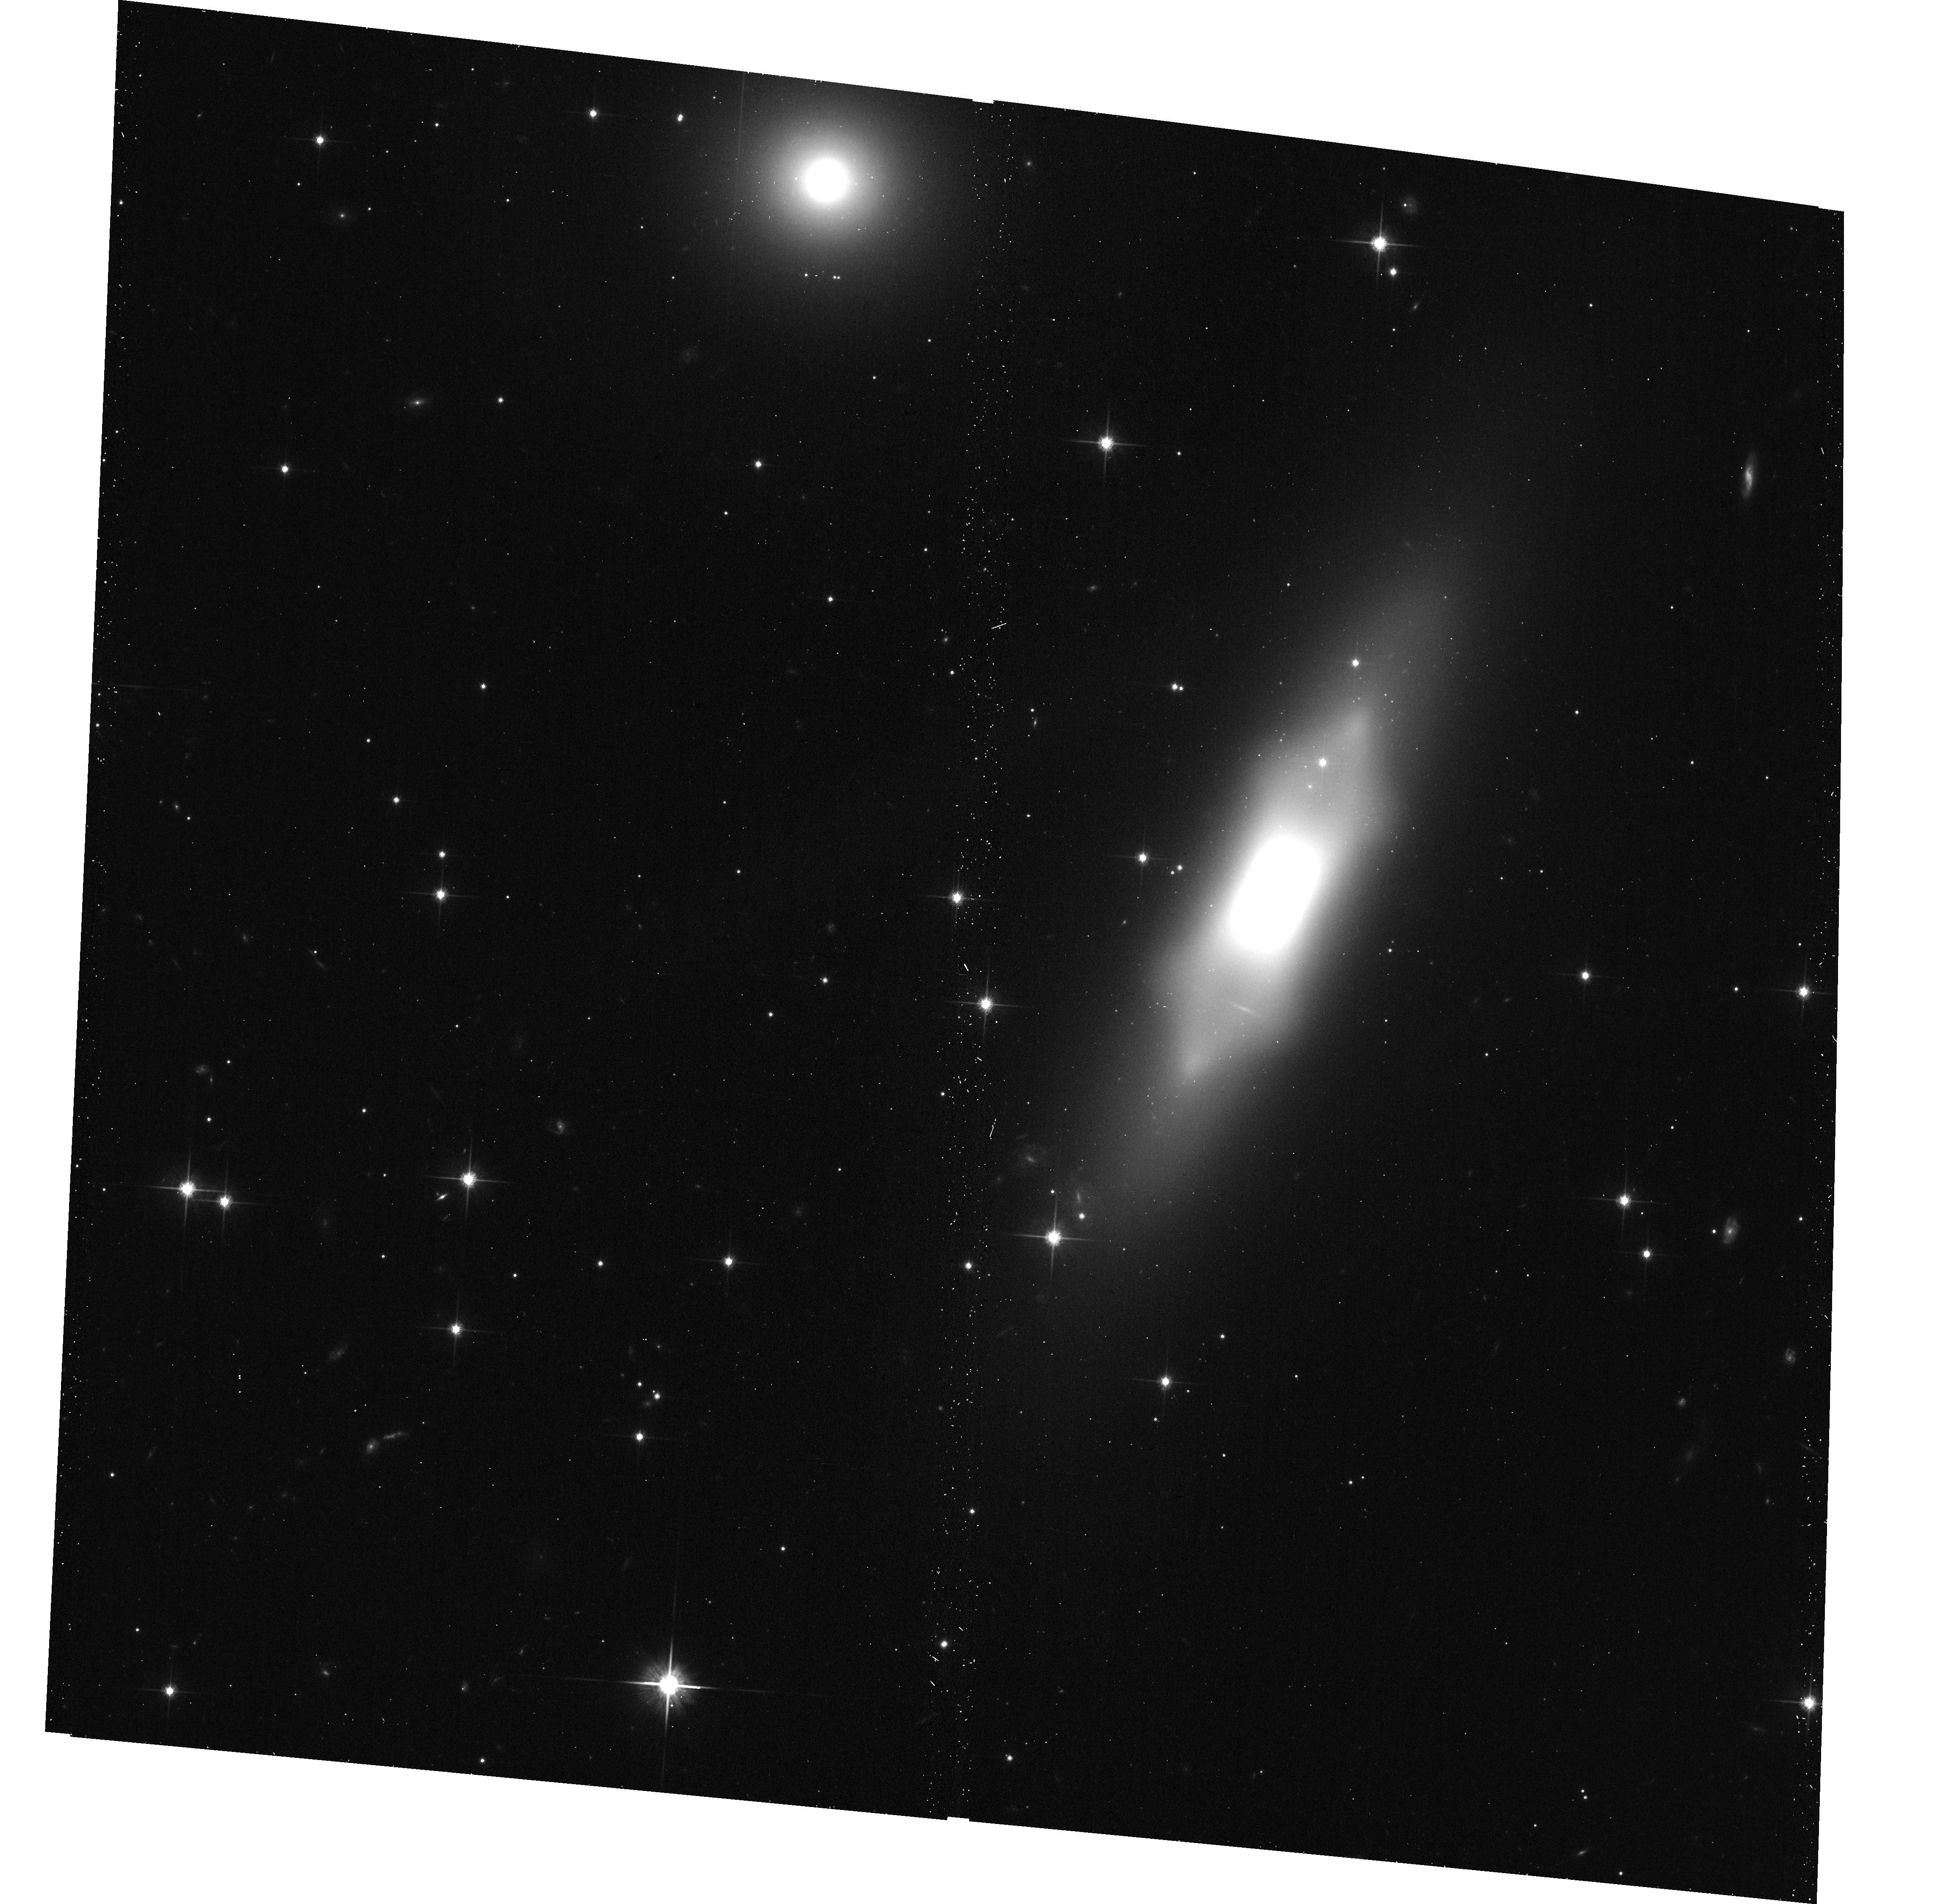
Target: NGC-1175. Instrument: ACS/WFC. Filter: F814W. Exposure: 11 min. Observation ID: hst_15445_39_acs_wfc_f814w_jds439

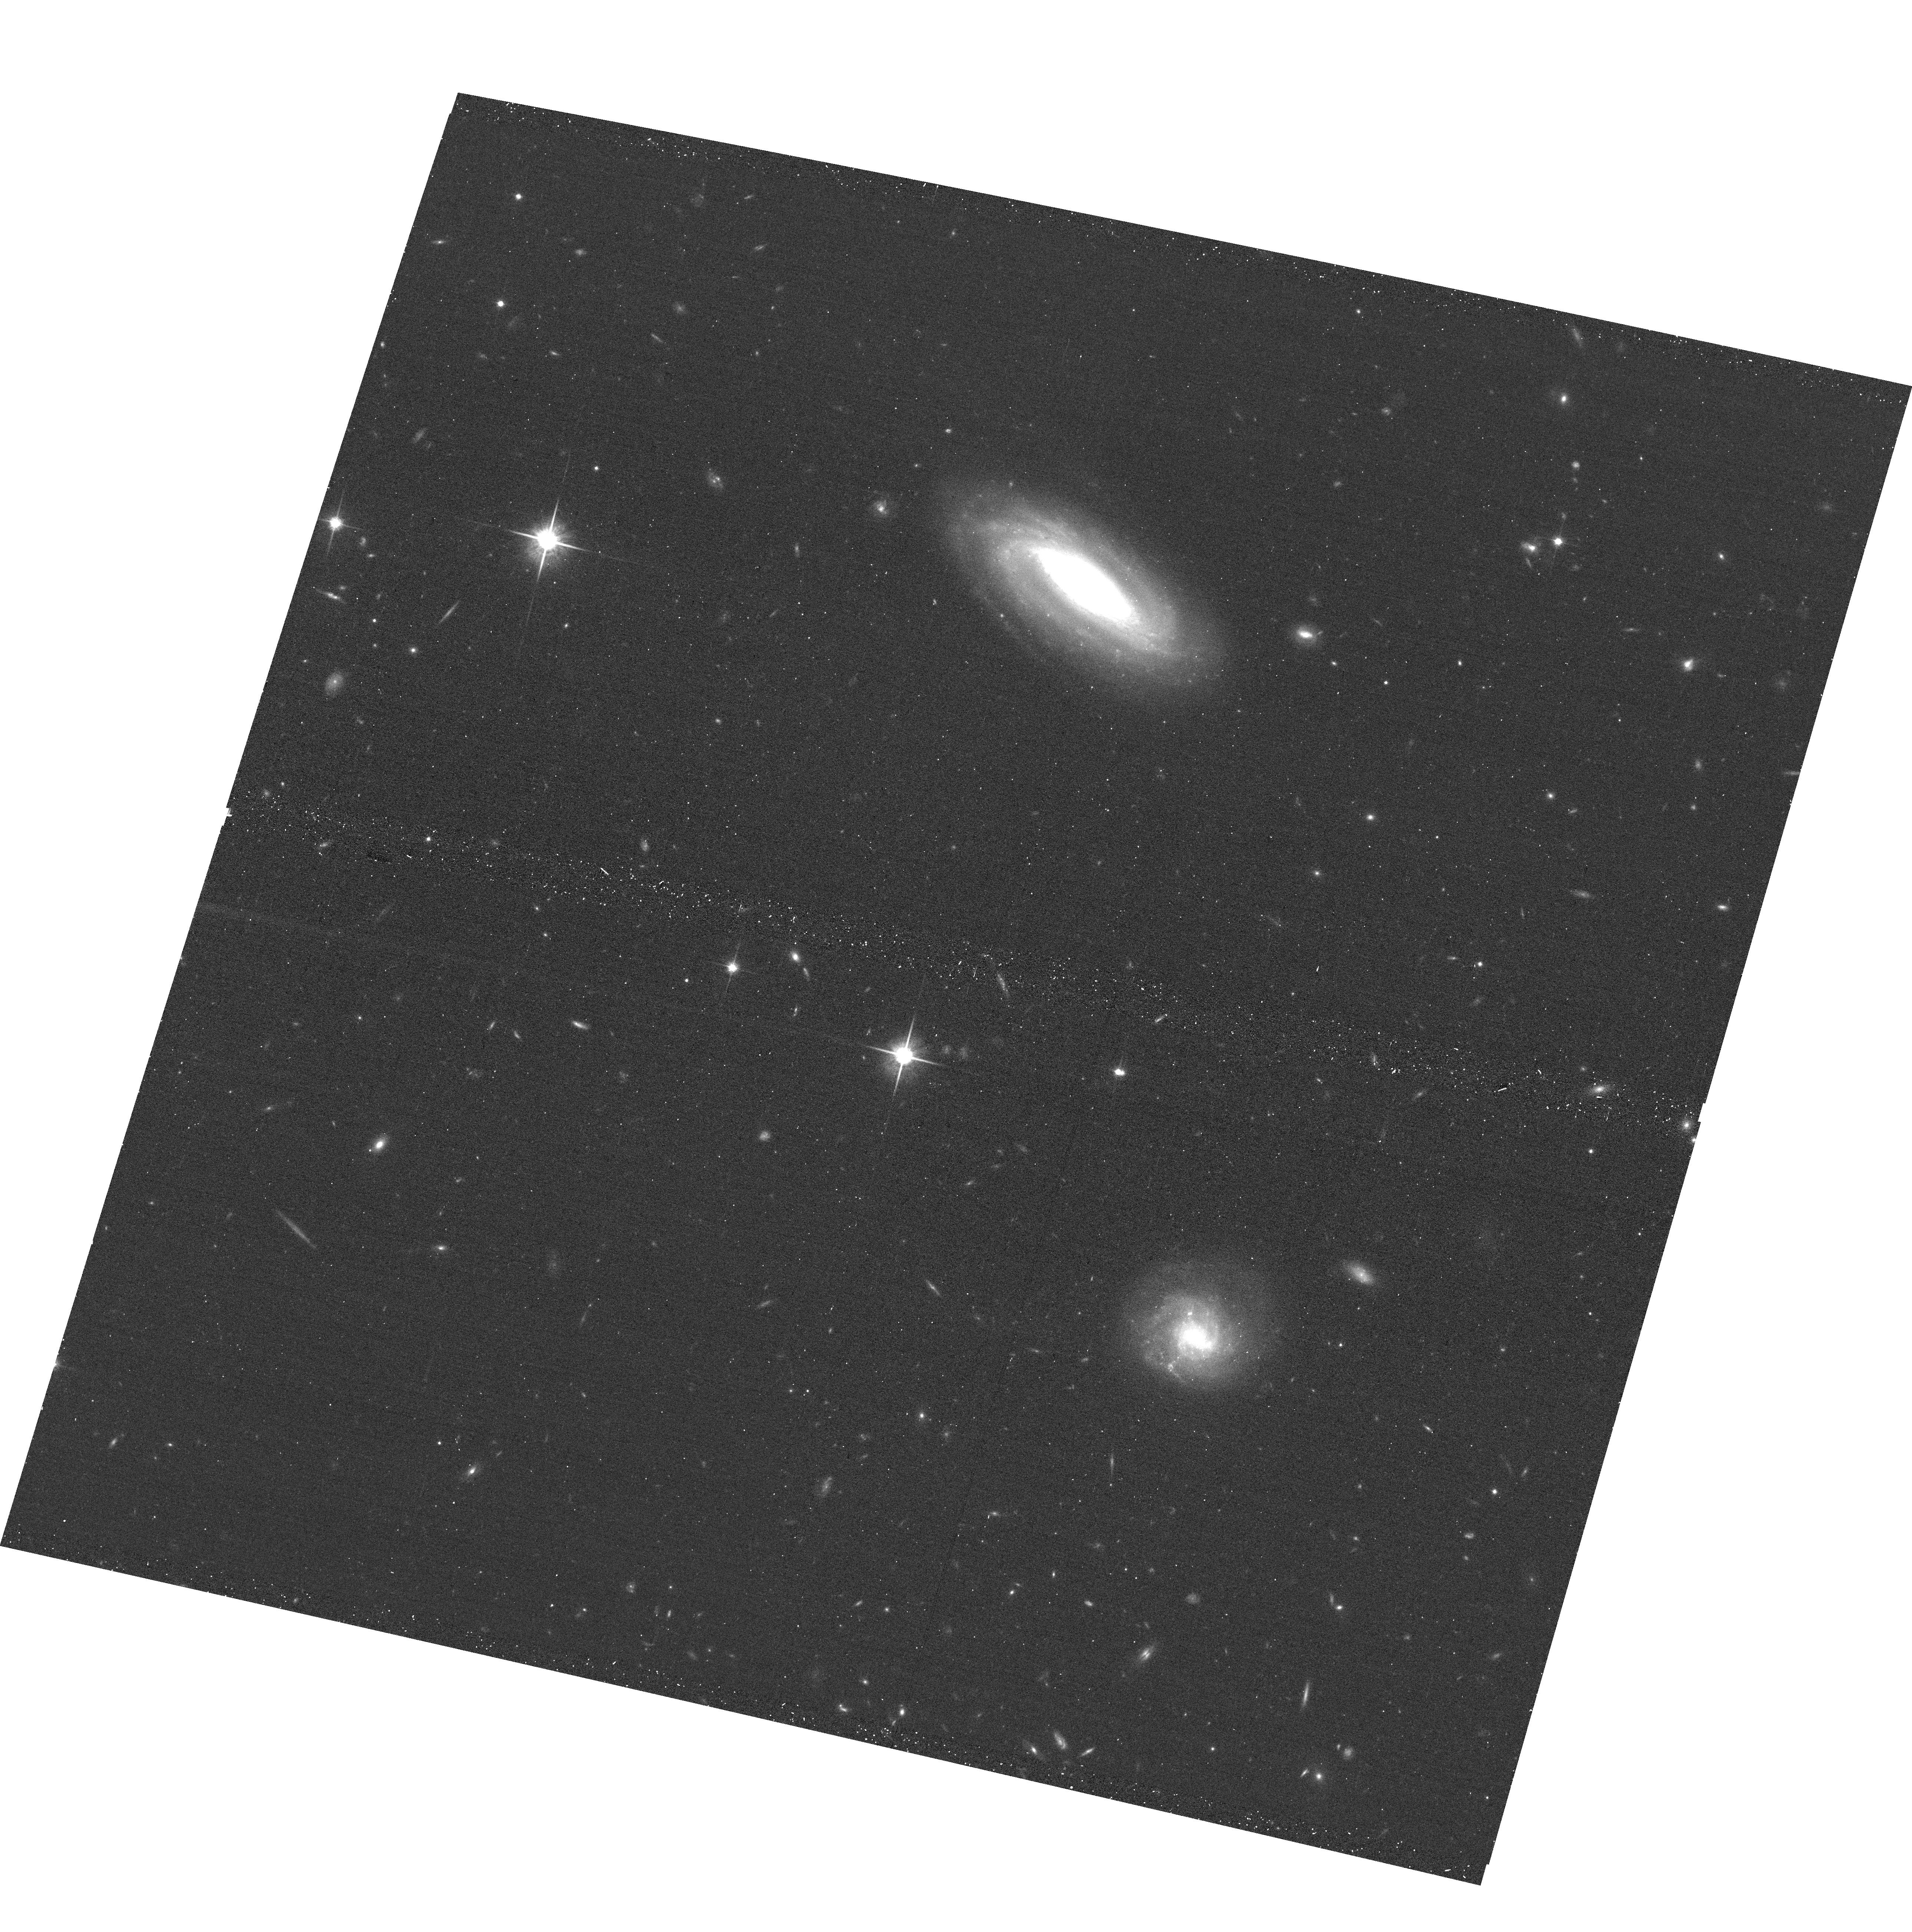
Target: MCG+09-19-030. Instrument: ACS/WFC. Filter: F814W. Exposure: 11 min. Observation ID: hst_15445_0f_acs_wfc_f814w_jds40f

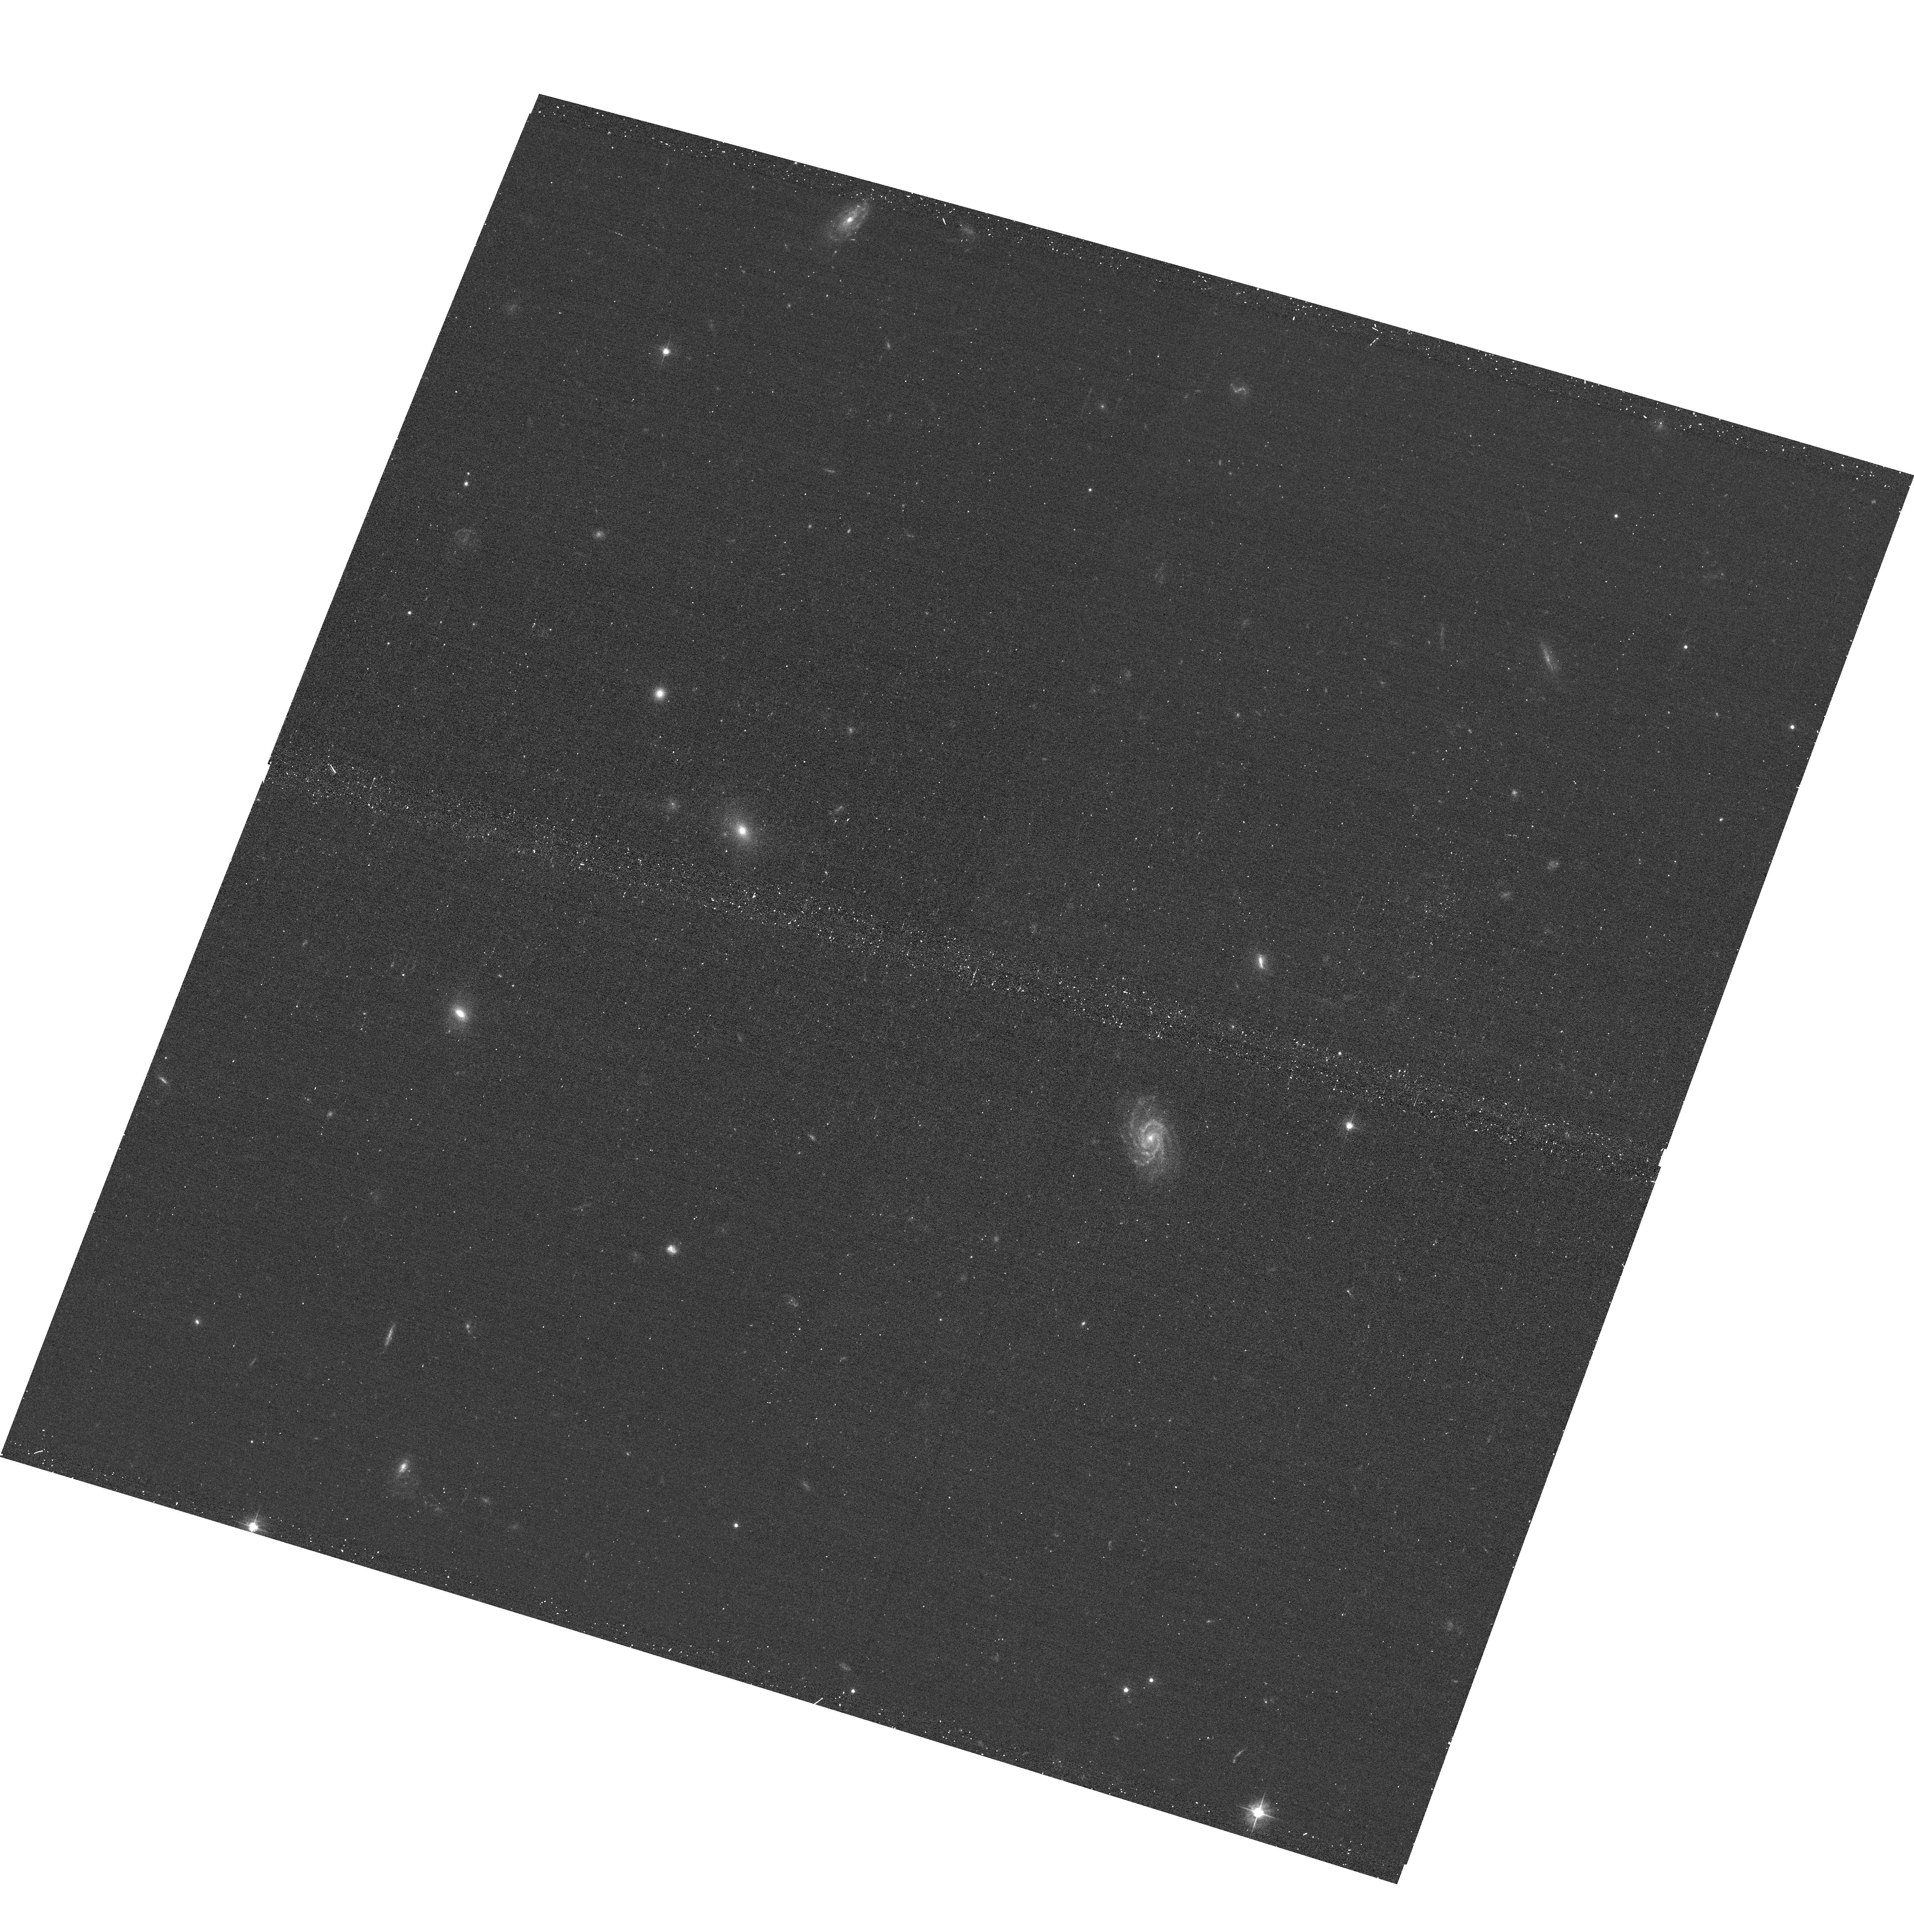
Target: SDSS-134900.13+454256.5. Instrument: ACS/WFC. Filter: F475W. Exposure: 11 min. Observation ID: hst_15445_7j_acs_wfc_f475w_jds47j

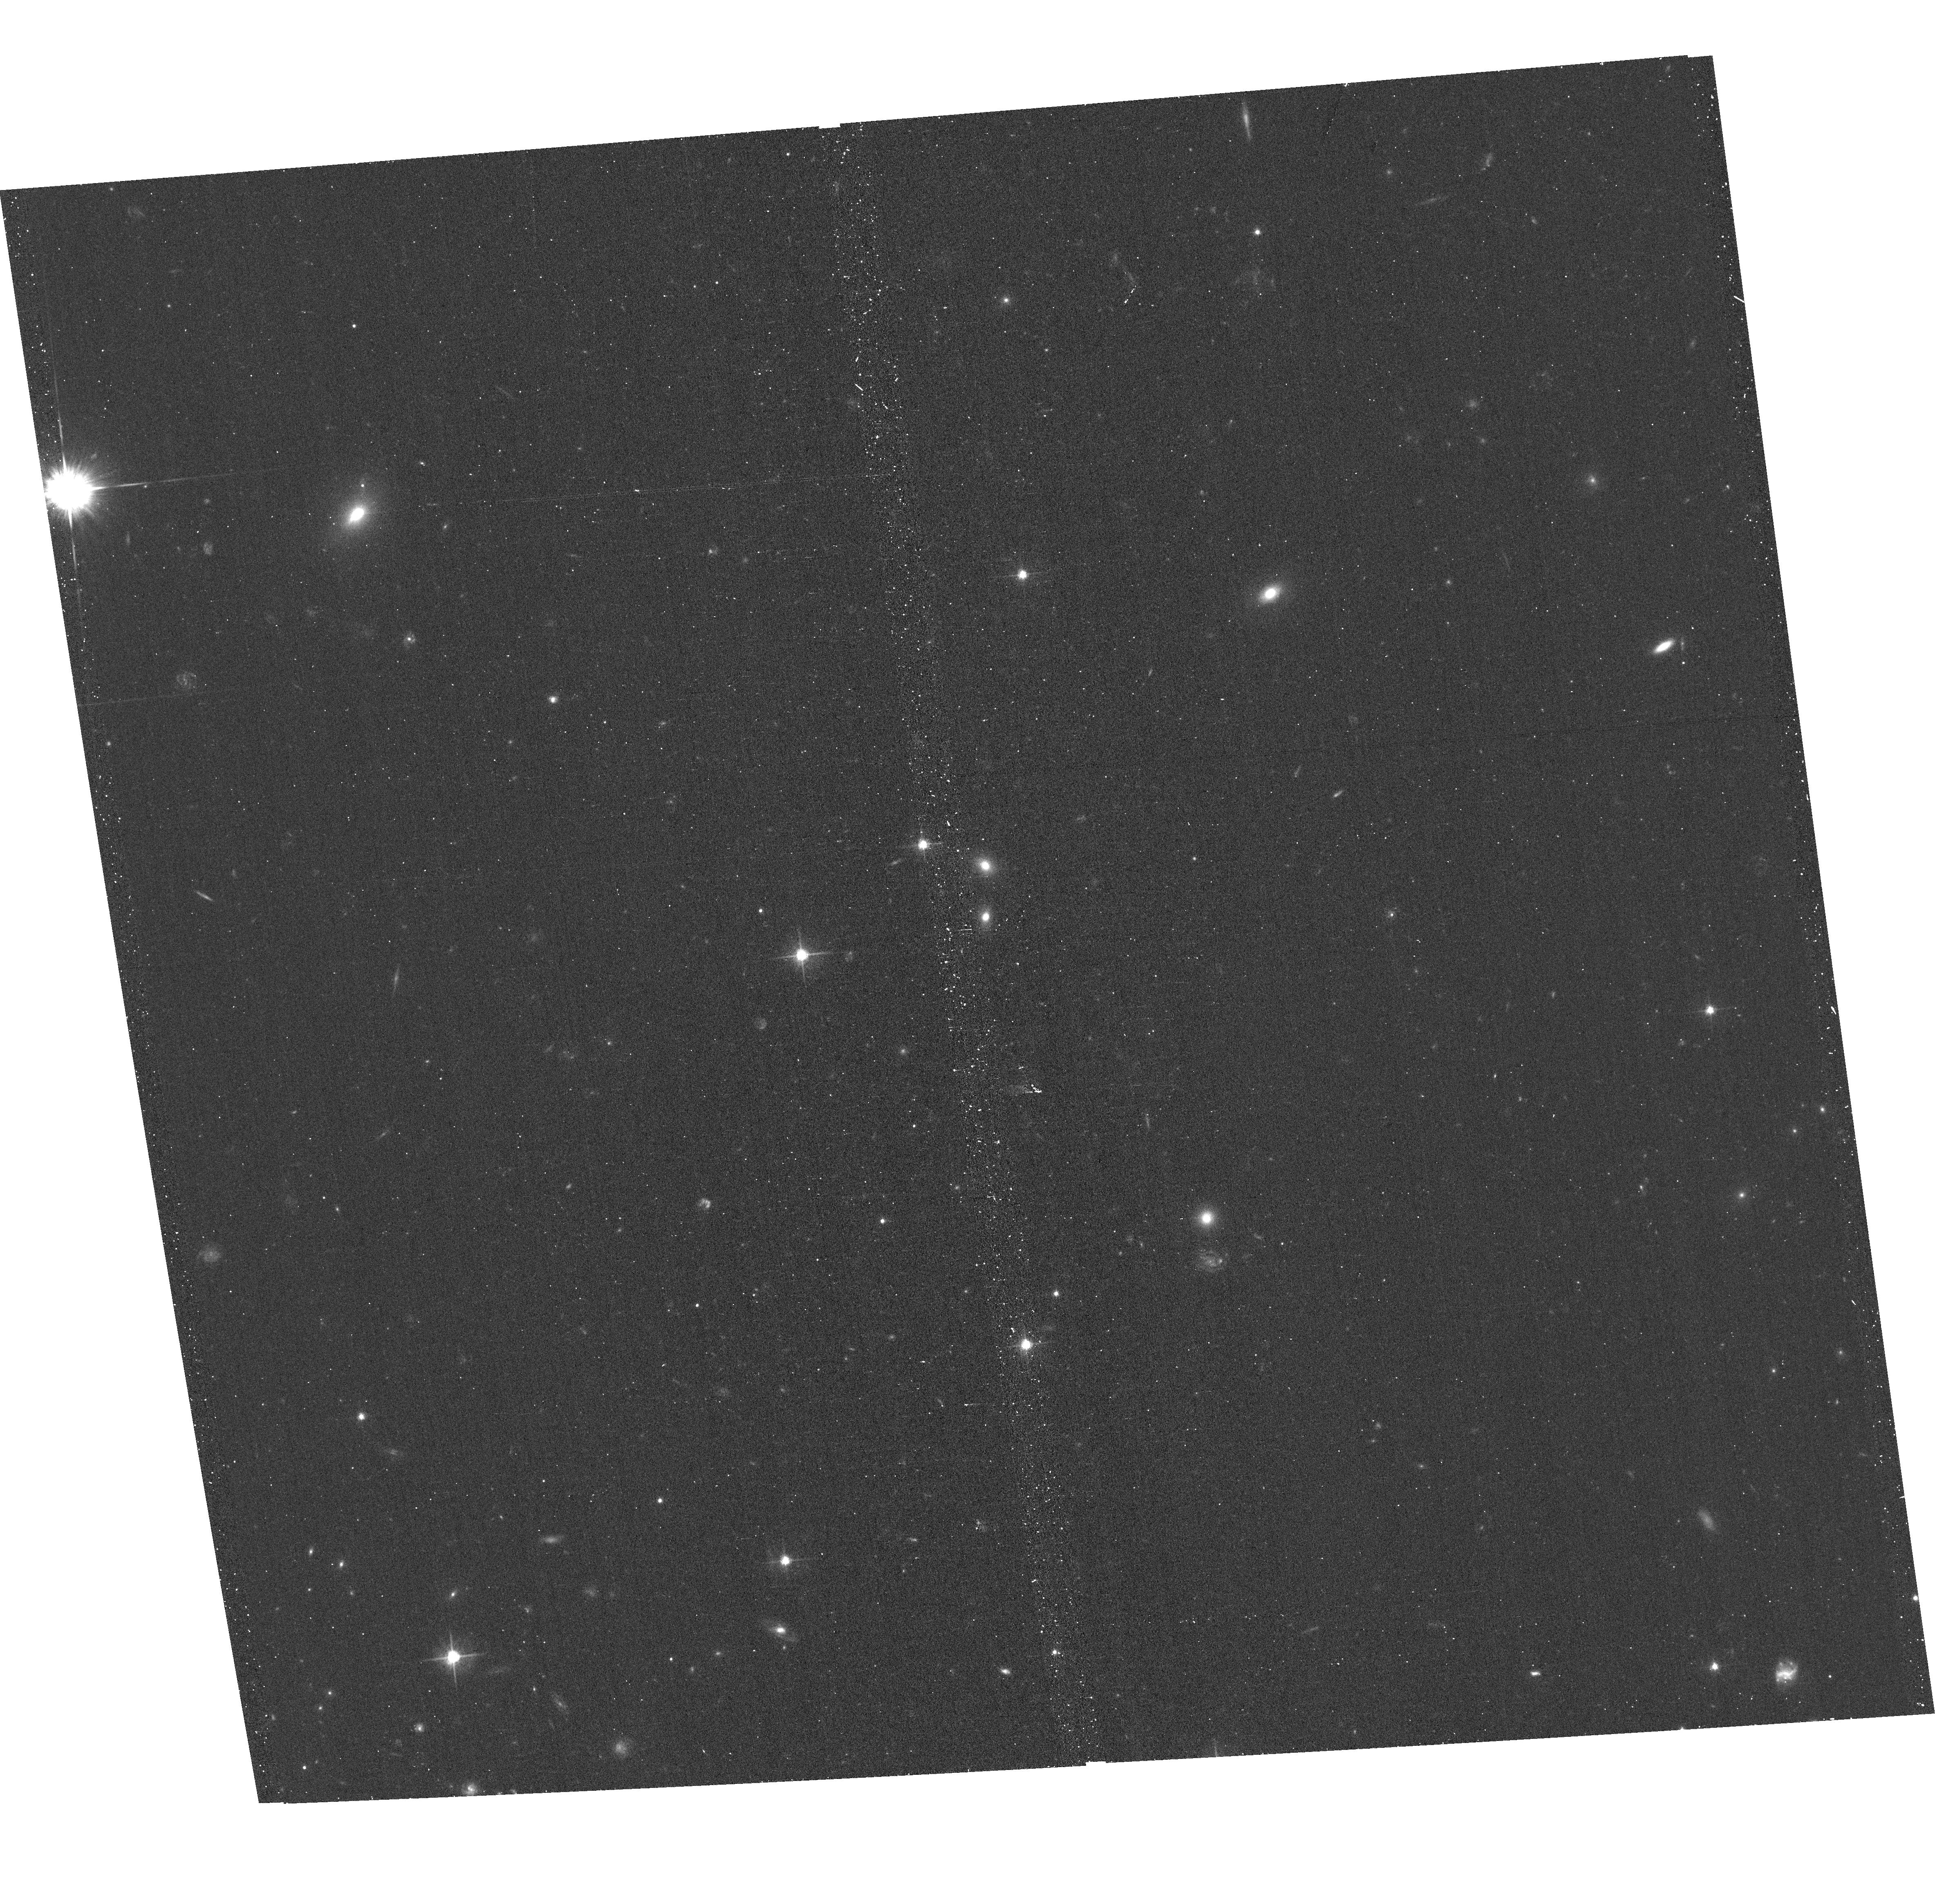
Target: SDSS-160344.95+524220.6. Instrument: ACS/WFC. Filter: F625W. Exposure: 11 min. Observation ID: hst_15445_6e_acs_wfc_f625w_jds46e

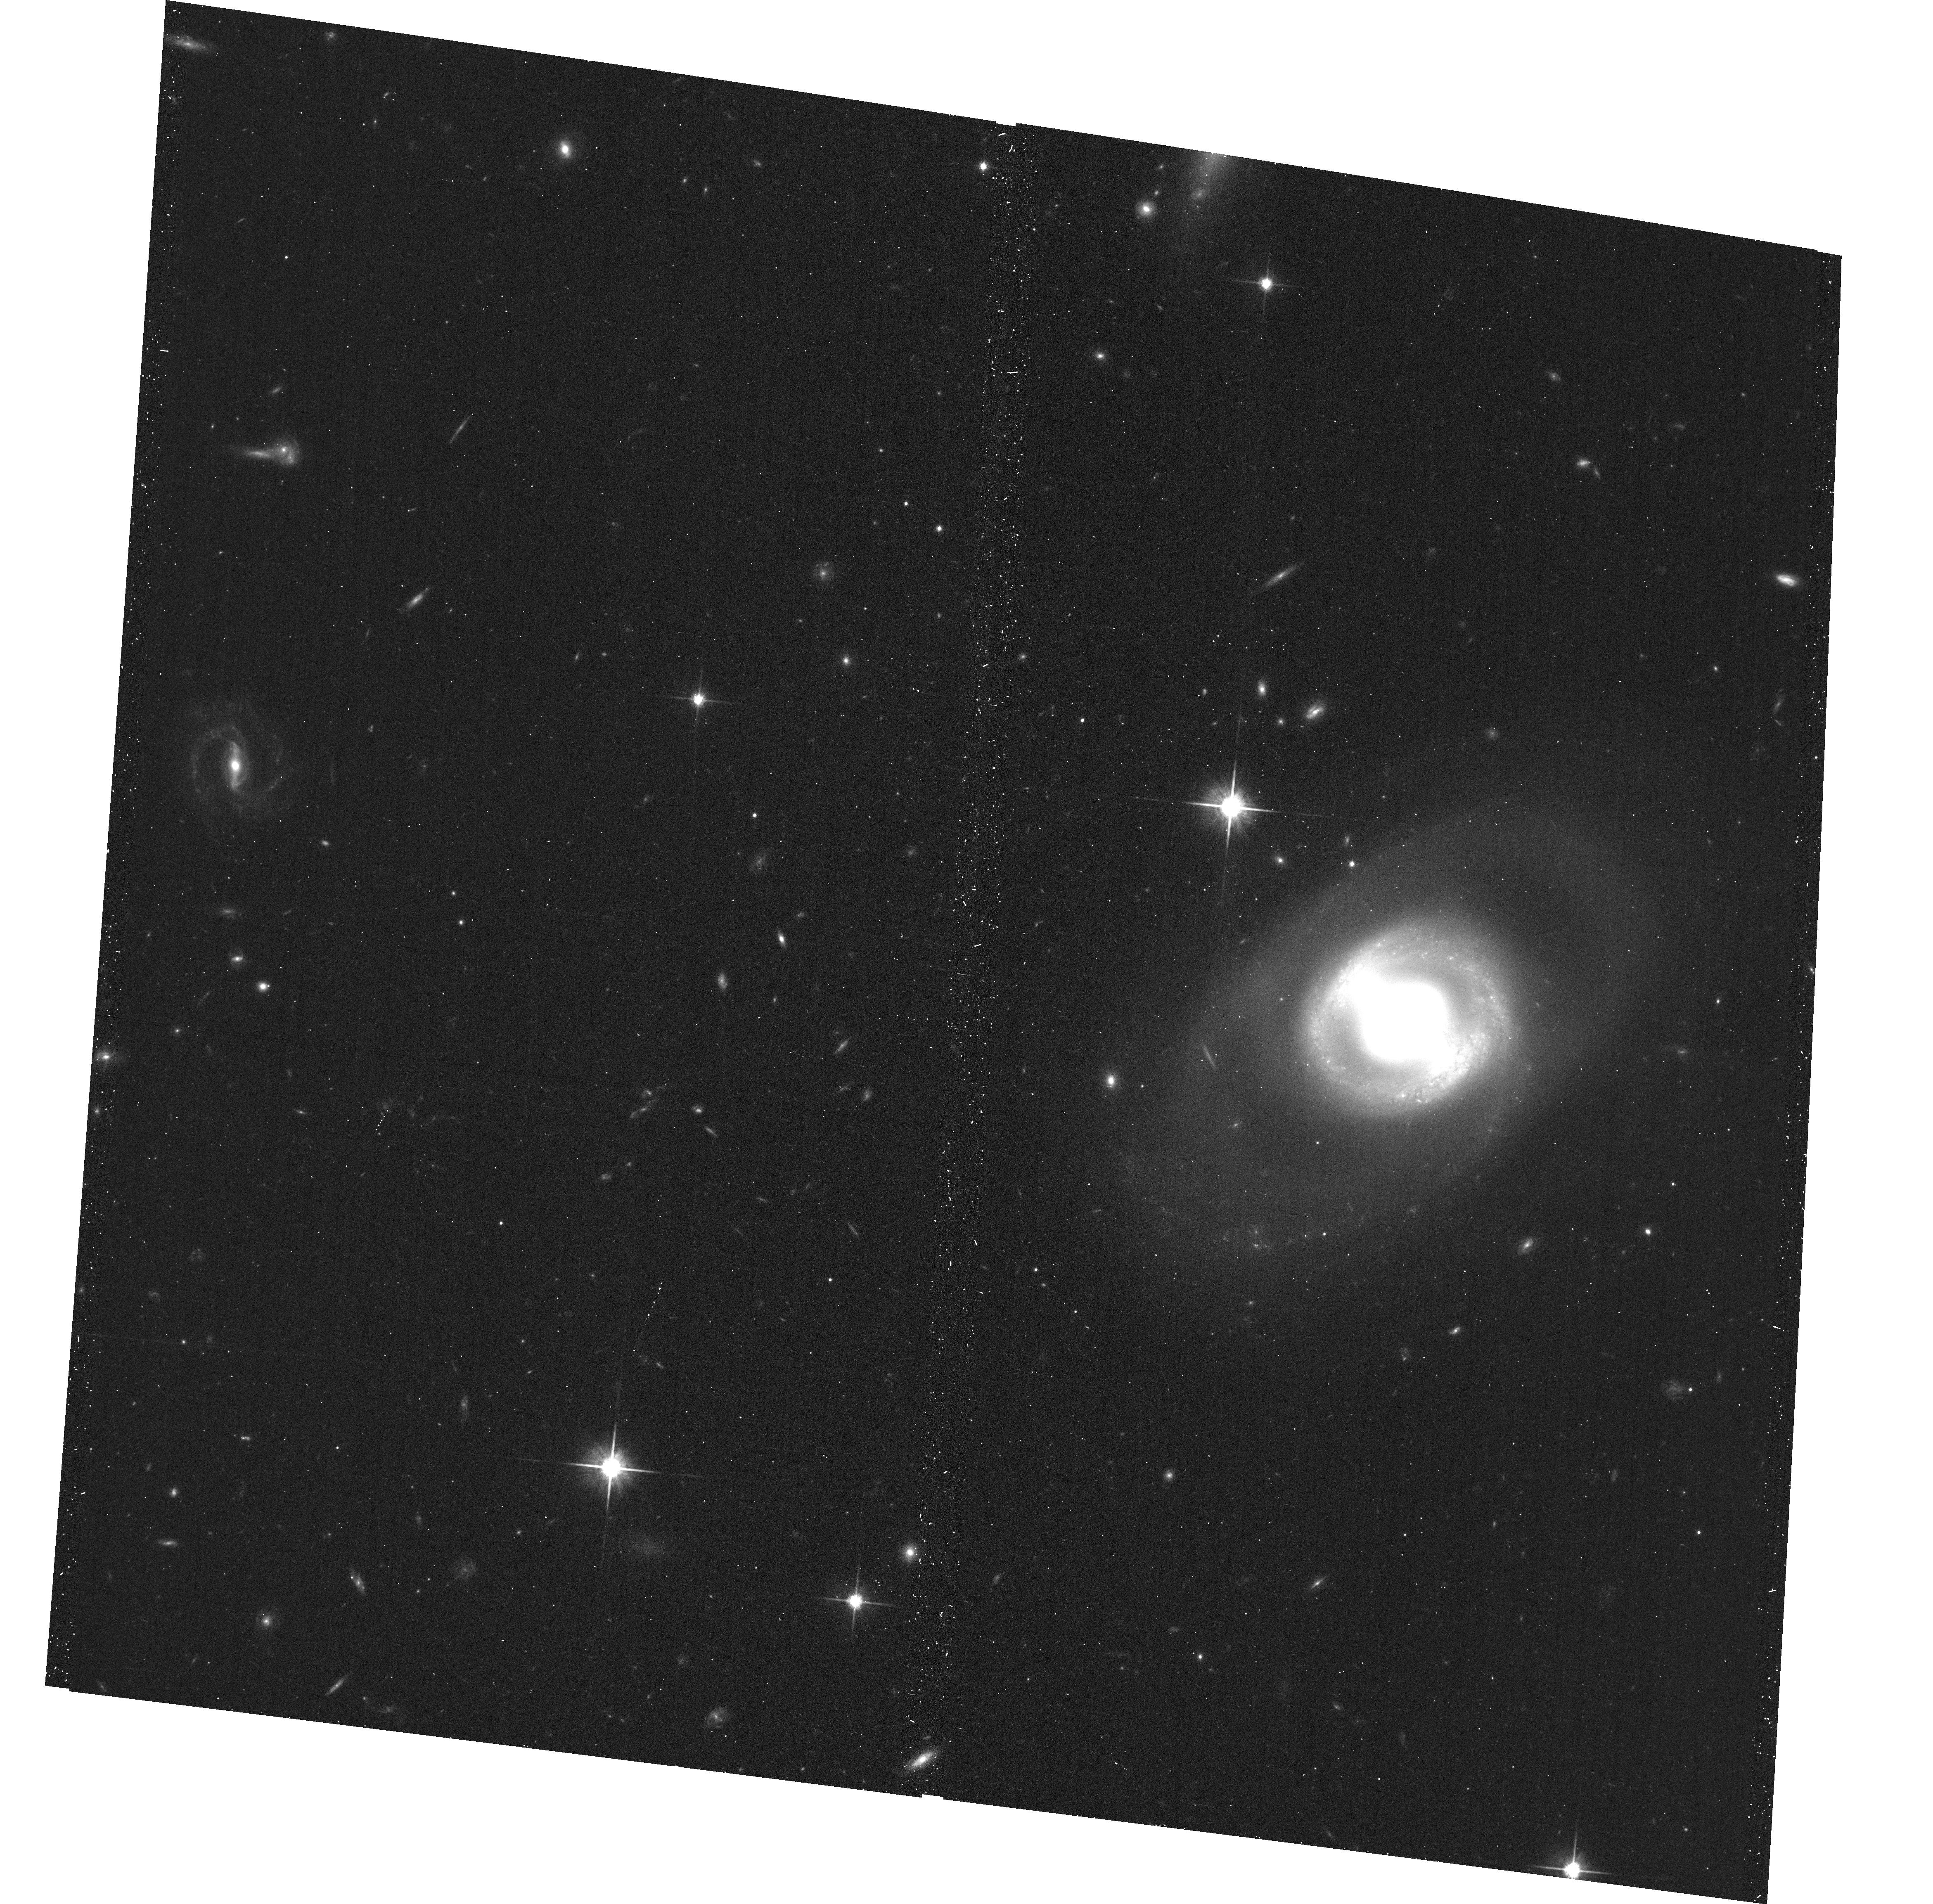
Target: UGC-10374. Instrument: ACS/WFC. Filter: F814W. Exposure: 11 min. Observation ID: hst_15445_7t_acs_wfc_f814w_jds47t

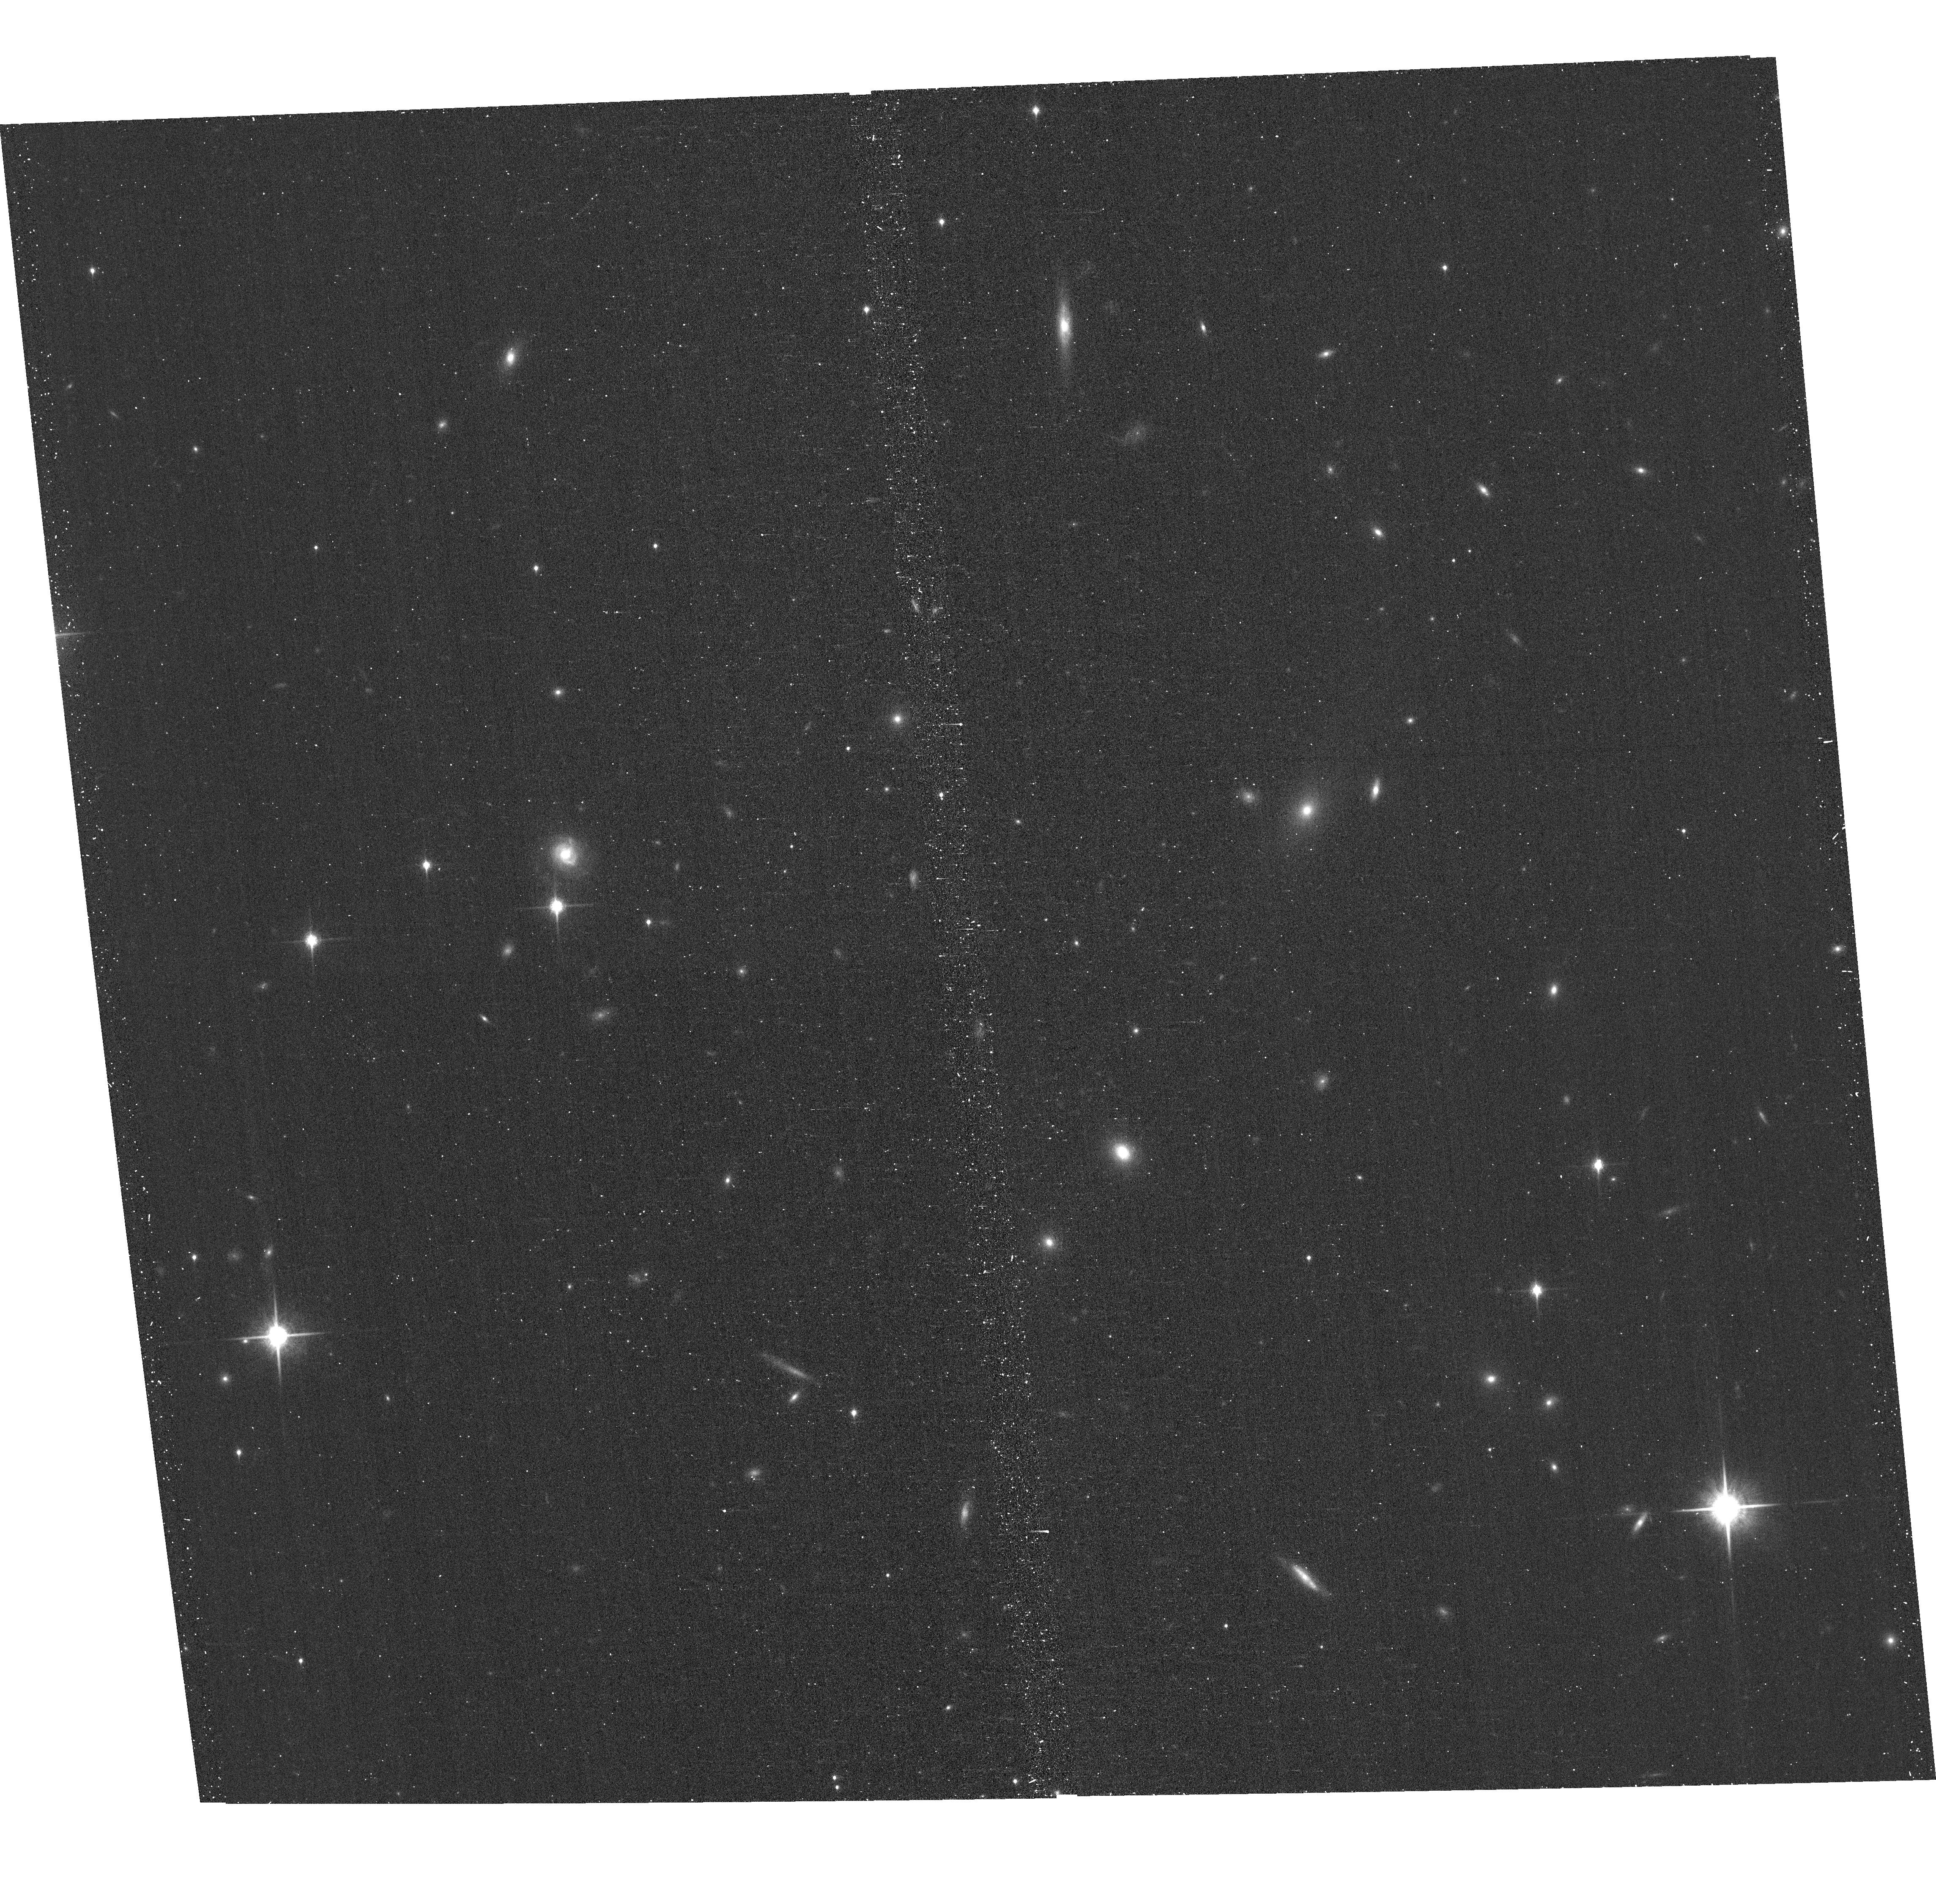
Target: SDSS-1237658423543529721. Instrument: ACS/WFC. Filter: F850LP. Exposure: 11 min. Observation ID: hst_15445_3j_acs_wfc_f850lp_jds43j

Gems of the Galaxy Zoos (PI: Keel, William Clifford)

The classic Galaxy Zoo project and its successors have been rich sources of interesting astrophysics beyond their initial goals. Green Pea starbursts, AGN ionization echoes, dust in backlit spirals, AGN in pseudobulges, have all seen HST followup programs. Volunteers have noted many other unusual systems which have yet to be followed up. We have aggregated several object types from ongoing Galaxy Zoo and Radio Galaxy Zoo work where short HST exposures will make significant progress. These include mergers with regenerating disks, unusual mergers, 3-armed spirals, spiral hosts of double radio sources, extended ionized clouds around AGN, collisional ring galaxies, and compact star-forming regions both alone and as parts of larger galaxies. Our initial long target list was matched to the time allocated using public input through a web voting interface.